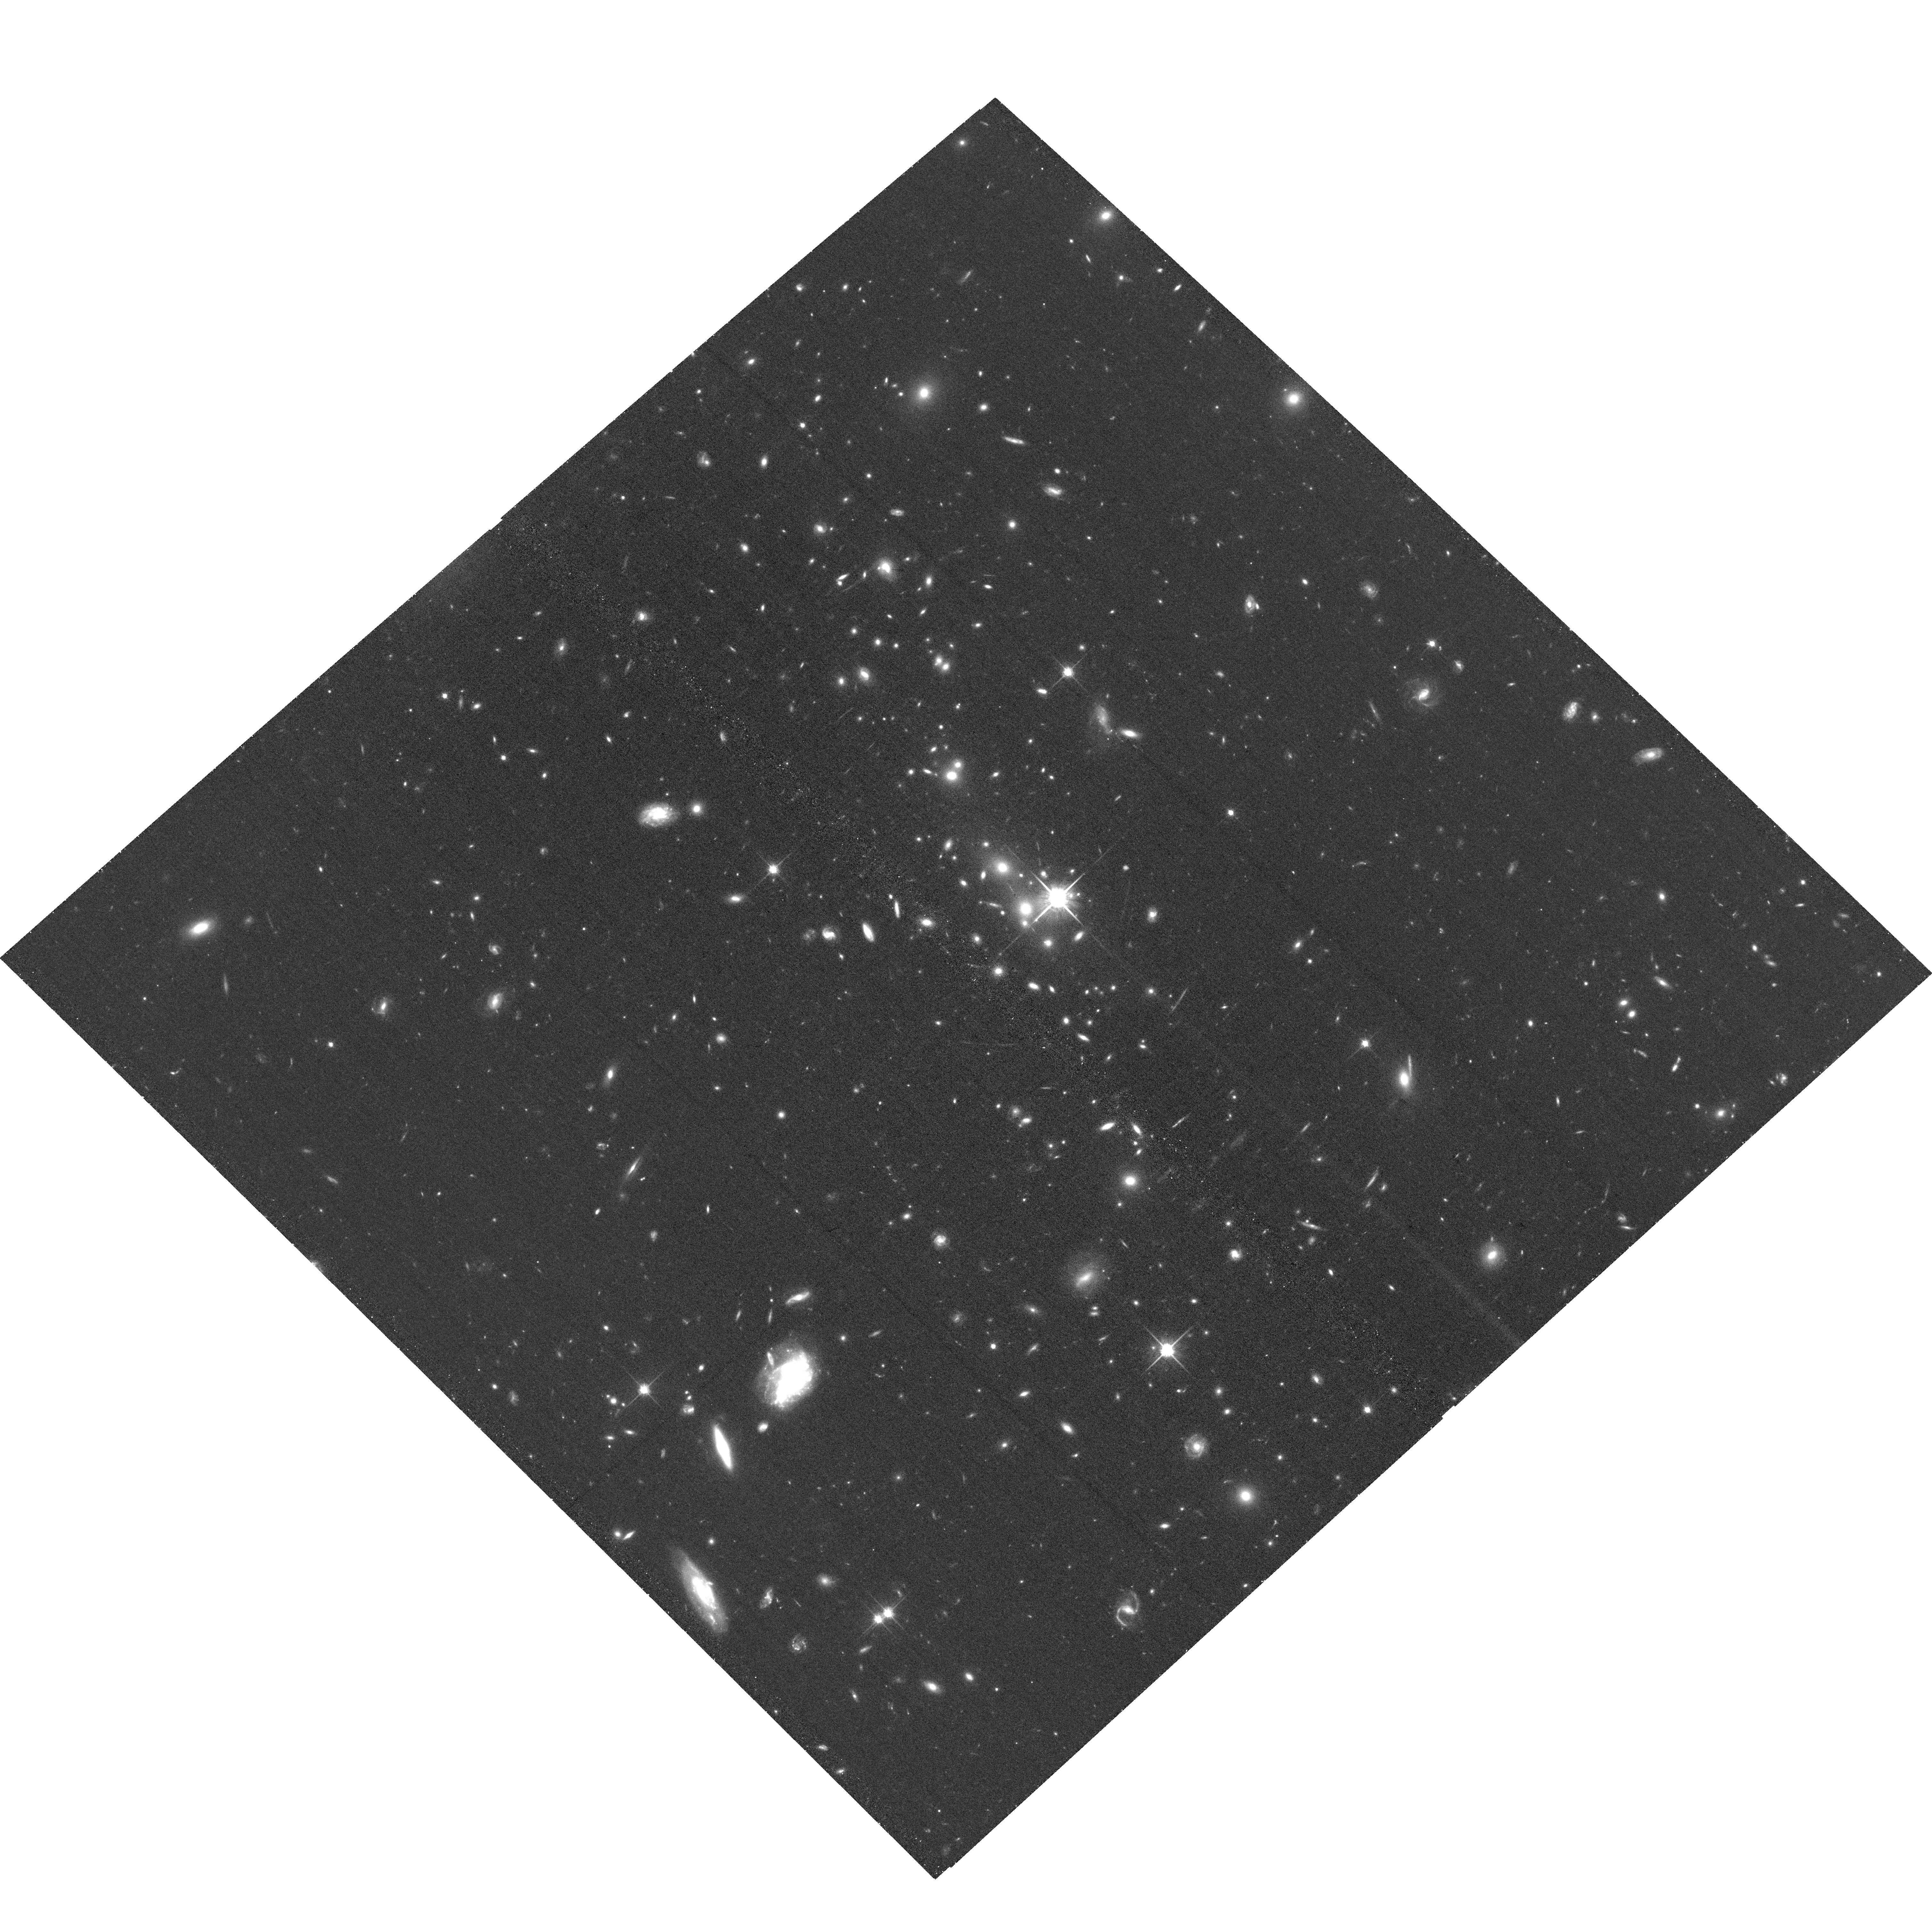
Target: EMACSJ0502.9-2902
Instrument: ACS/WFC
Filter: F814W
Exposure: 35 min
Observation ID: hst_16428_01_acs_wfc_f814w_jegr01

Keep It Simple: Massive Two-Body Mergers at z~0.6 (PI: Ebeling, Harald)

Major mergers are pivotal events in the formation of large-scale structure that mark the creation of the most massive galaxy clusters of their epoch. At z>0.5, they are signposts of the first such systems to have formed in the Universe. We propose an exploratory Chandra/HST study of two massive mergers at z>0.5, discovered by the eMACS project and carefully selected to feature a simple, two-body geometry, in order to determine the merger phase (pre- or post-collision), global X-ray properties, and strong-lensing power, thereby assessing their potential for future, in-depth lensing and structure evolution studies.